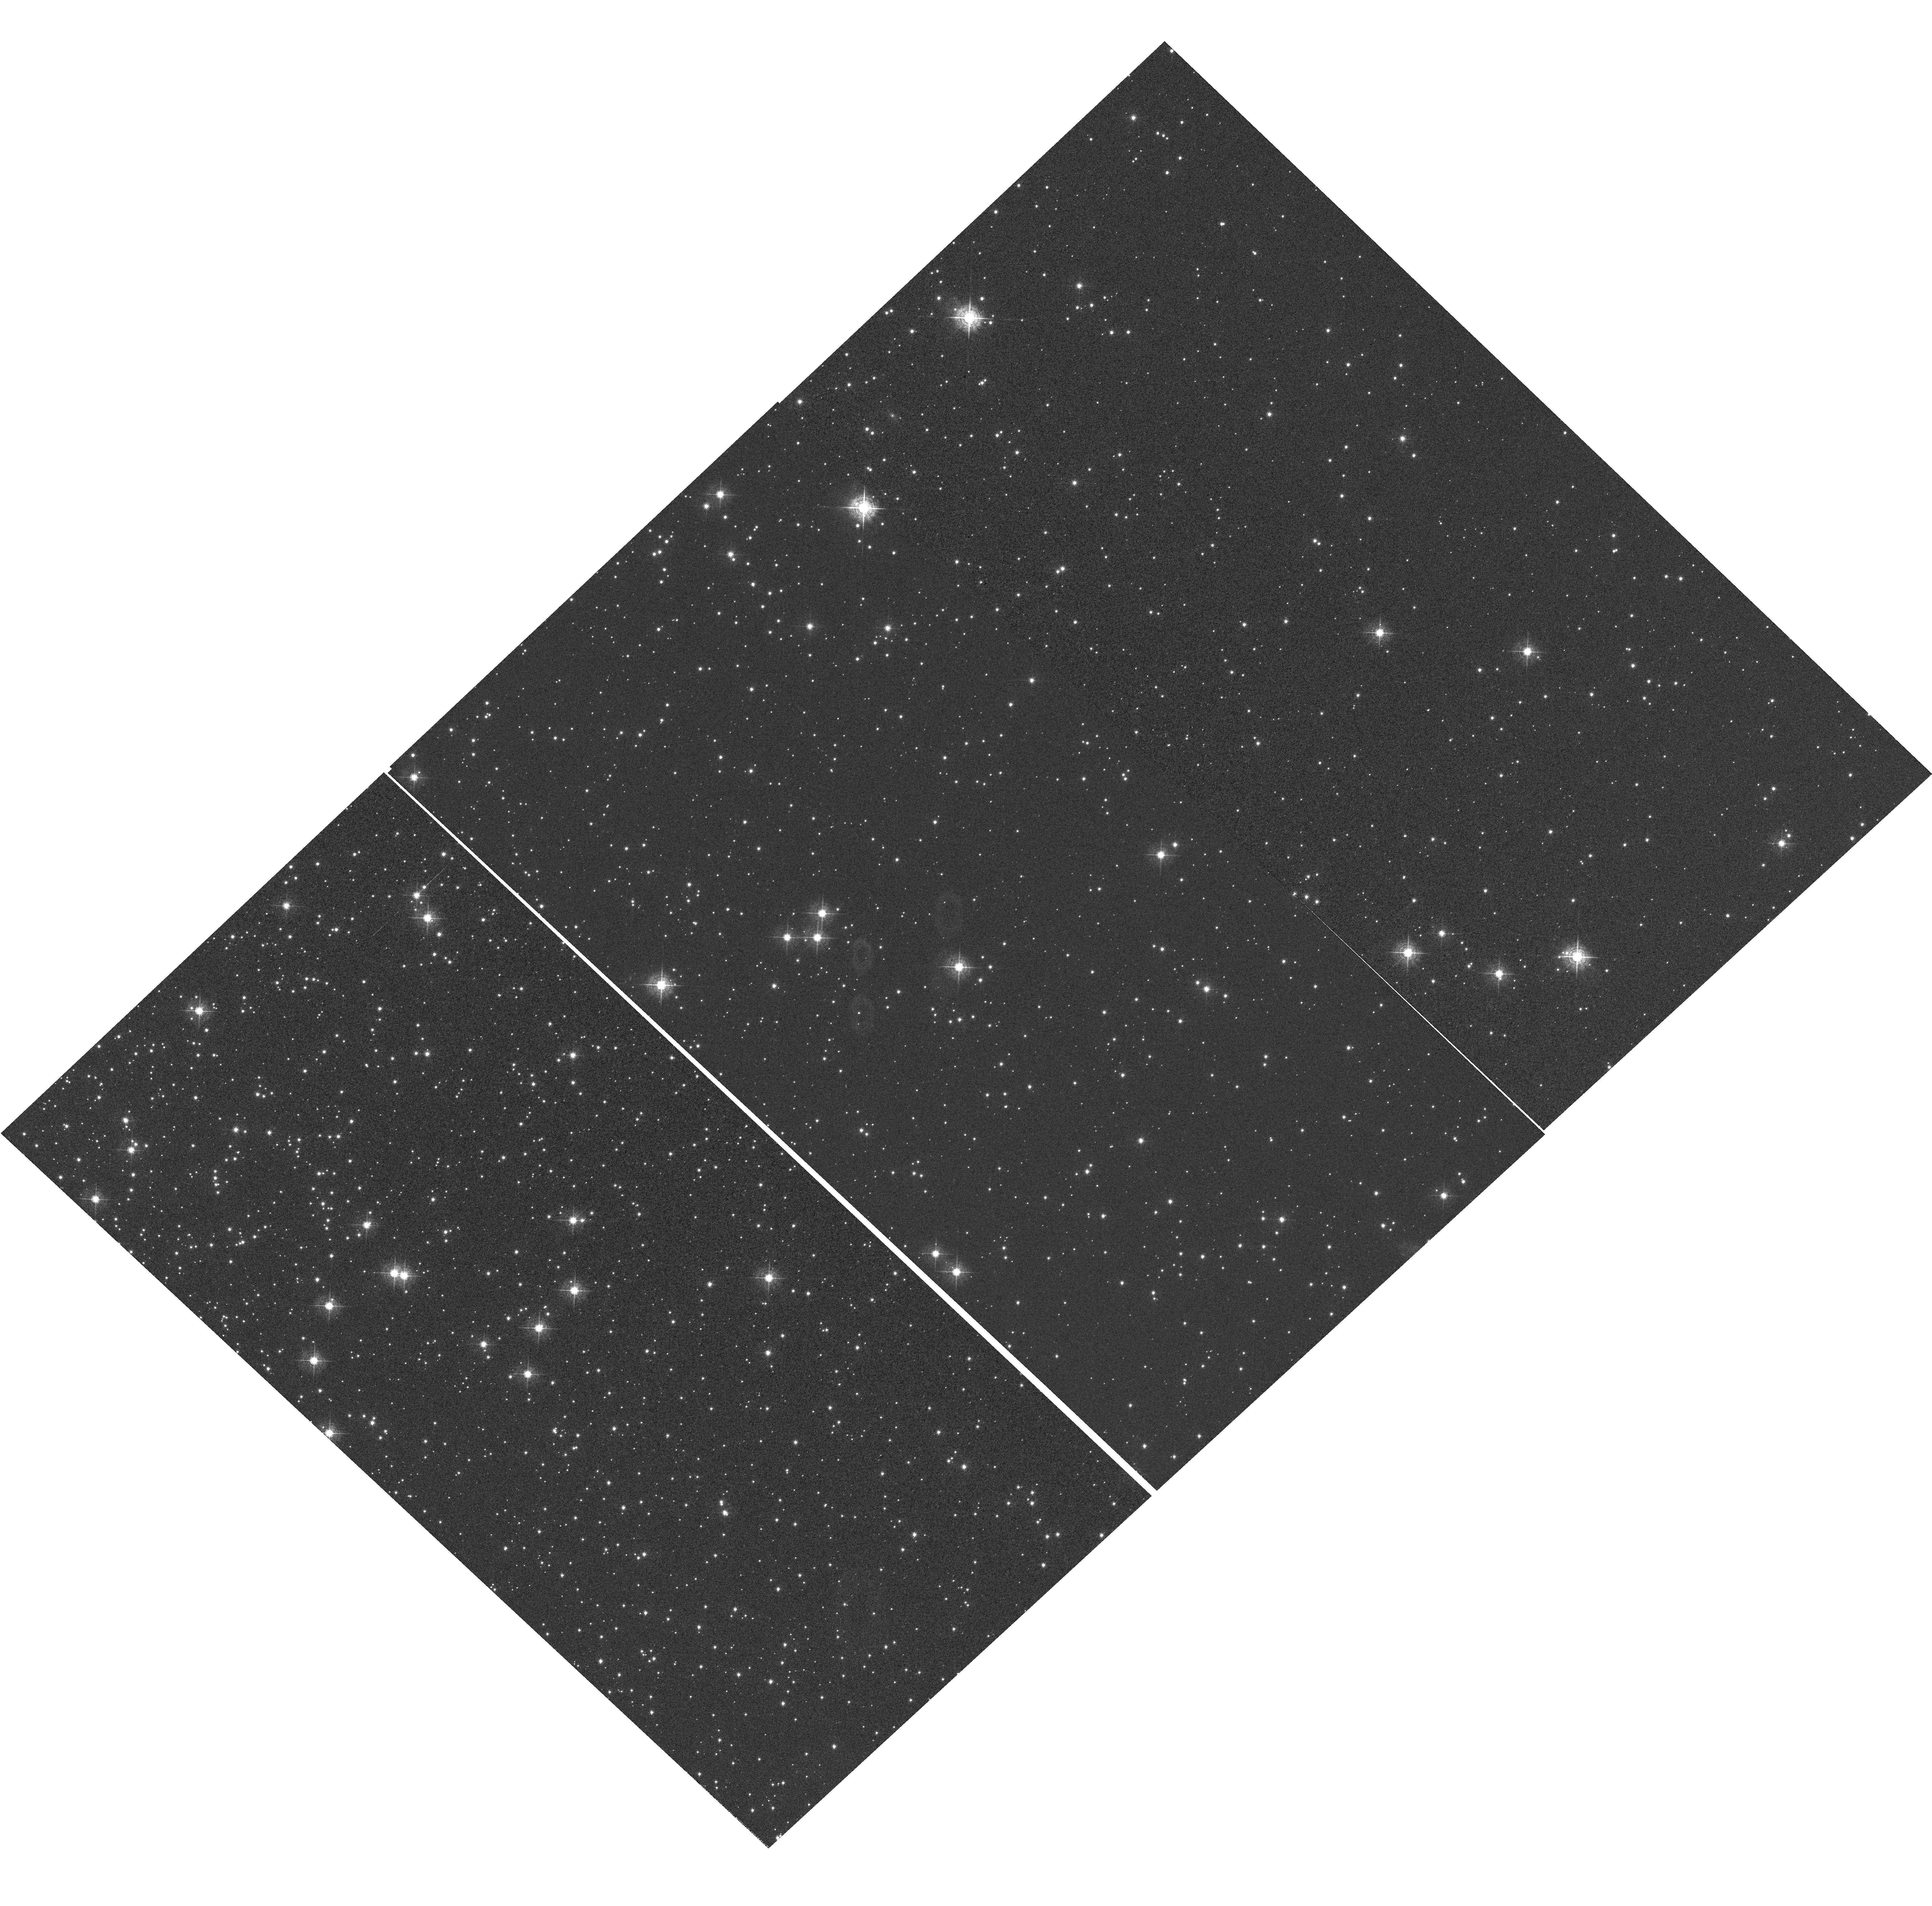
Target: NGC-104
Instrument: WFC3/UVIS
Filter: F502N
Exposure: 1.4 h
Observation ID: hst_13566_04_wfc3_uvis_f502n_ichh04

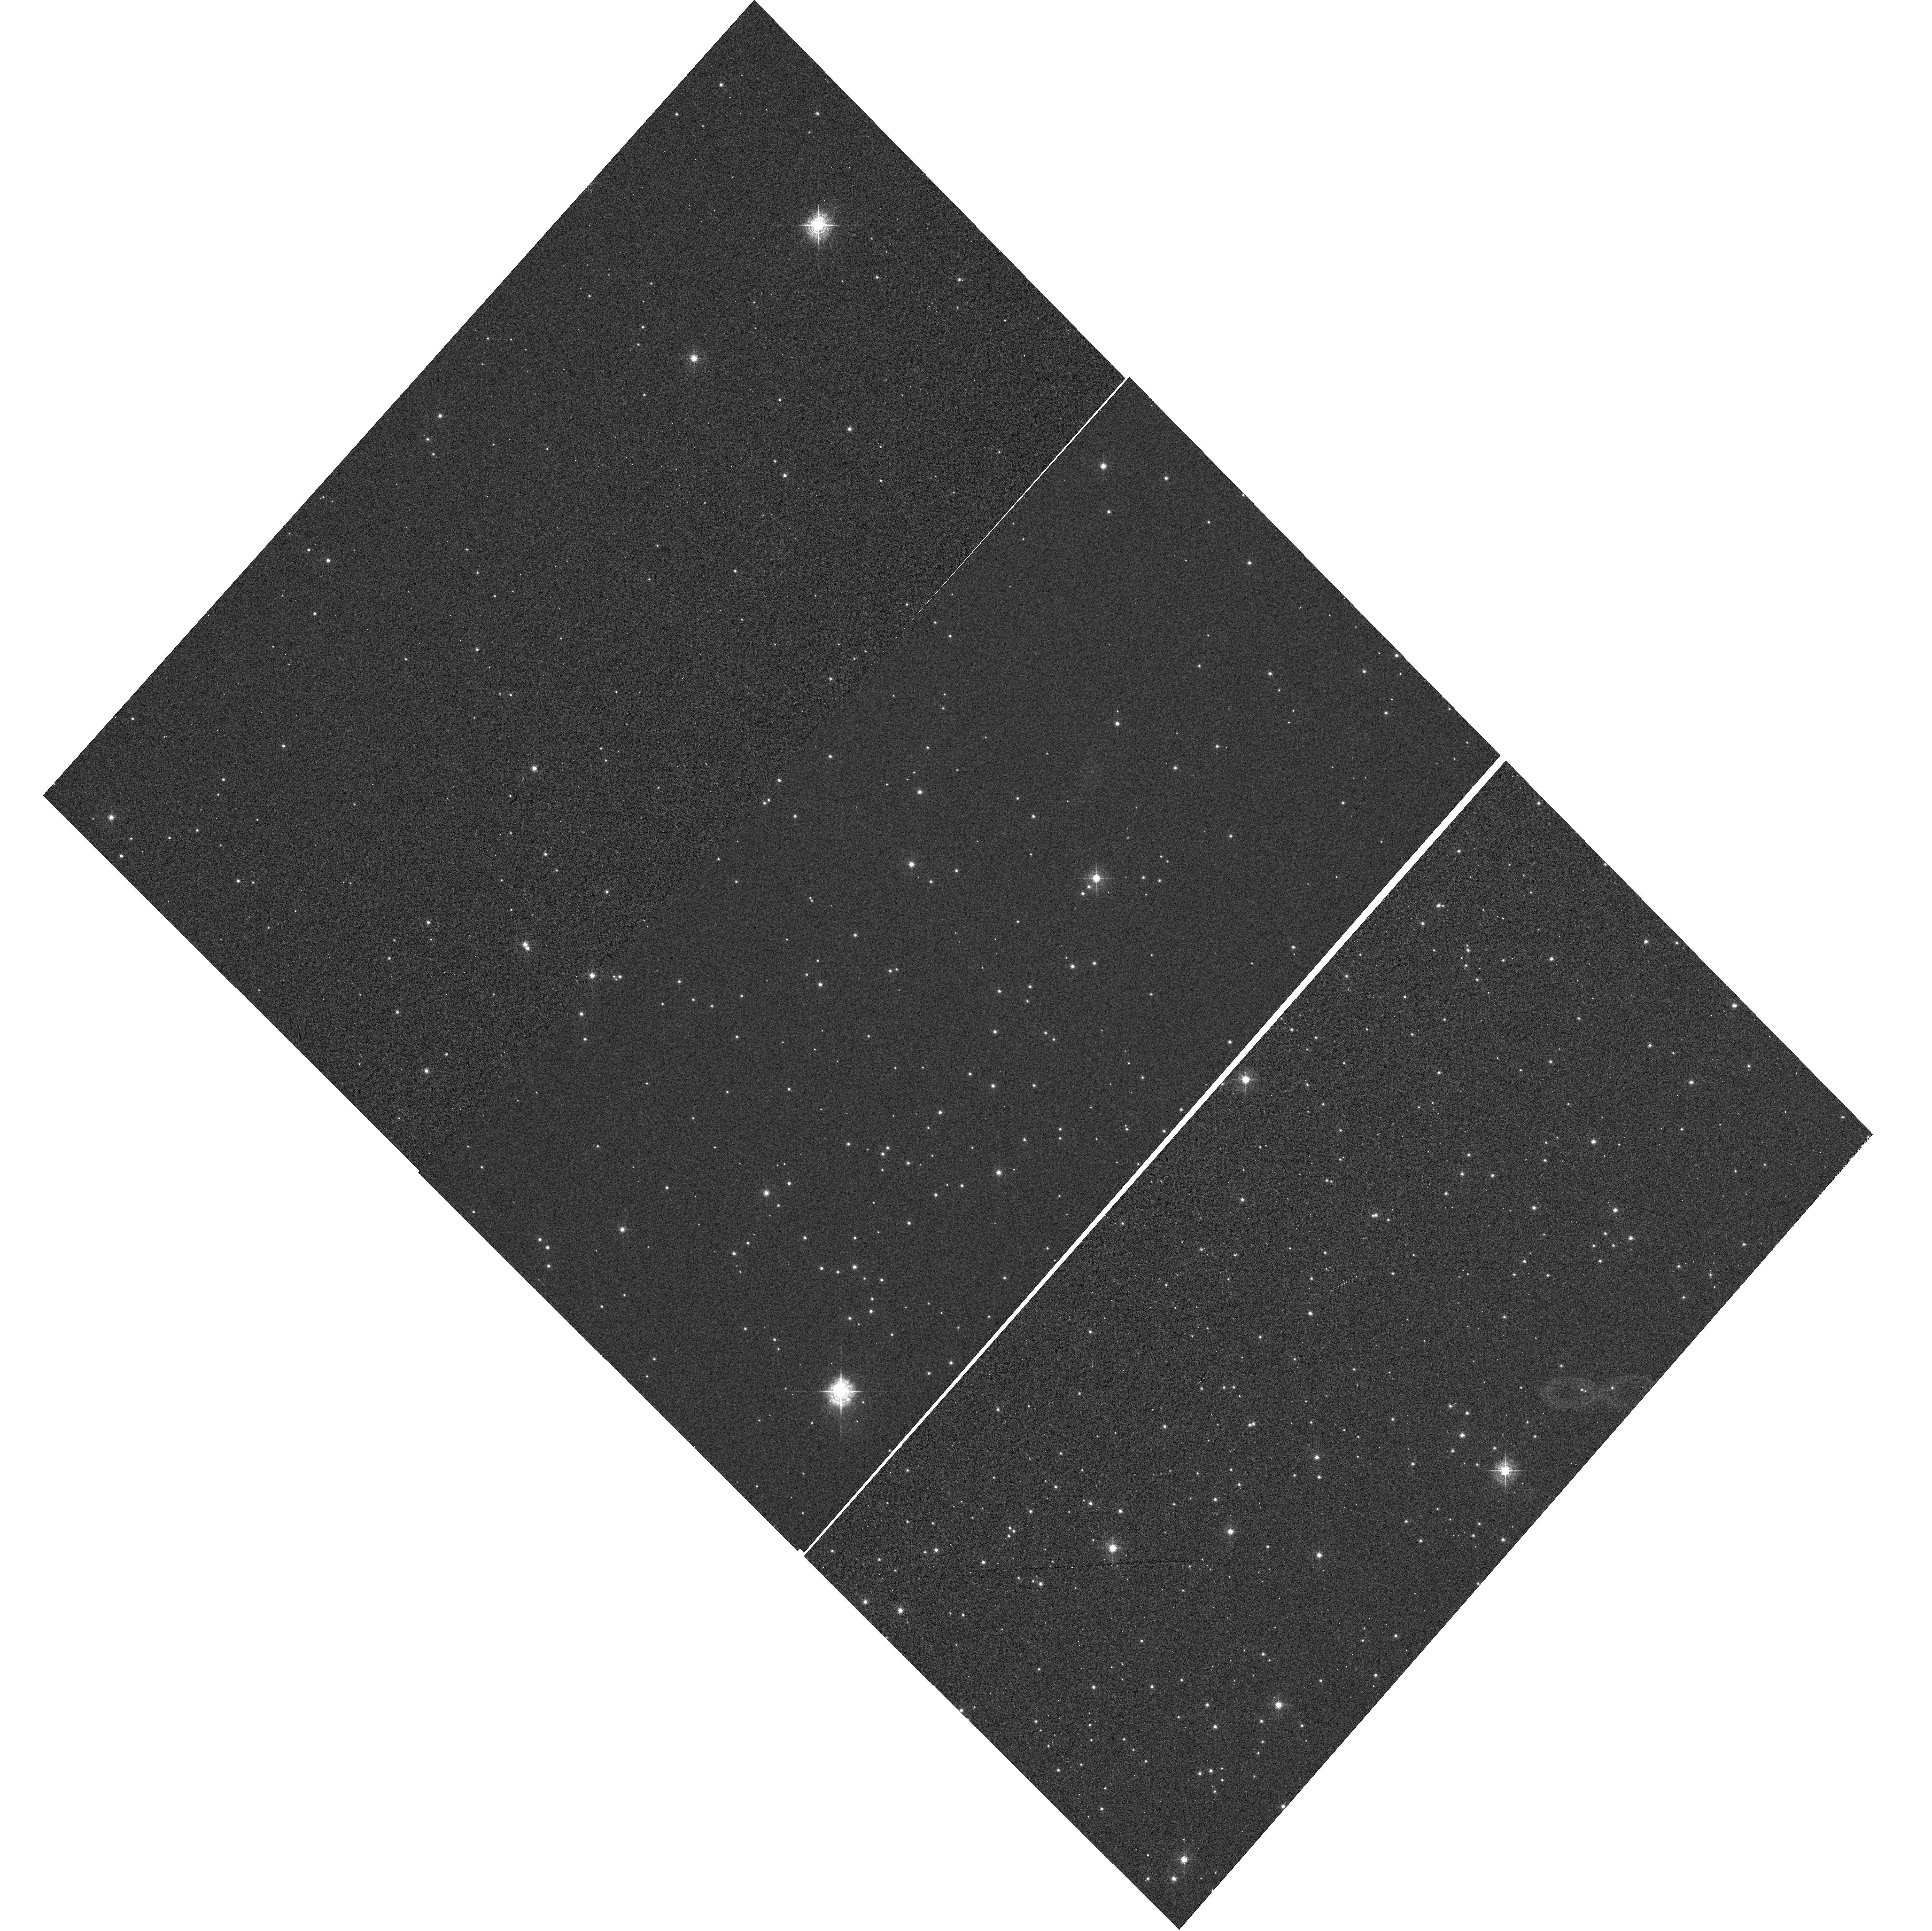
Target: NGC-6791
Instrument: WFC3/UVIS
Filter: F502N
Exposure: 30 min
Observation ID: hst_13566_01_wfc3_uvis_f502n_ichh01

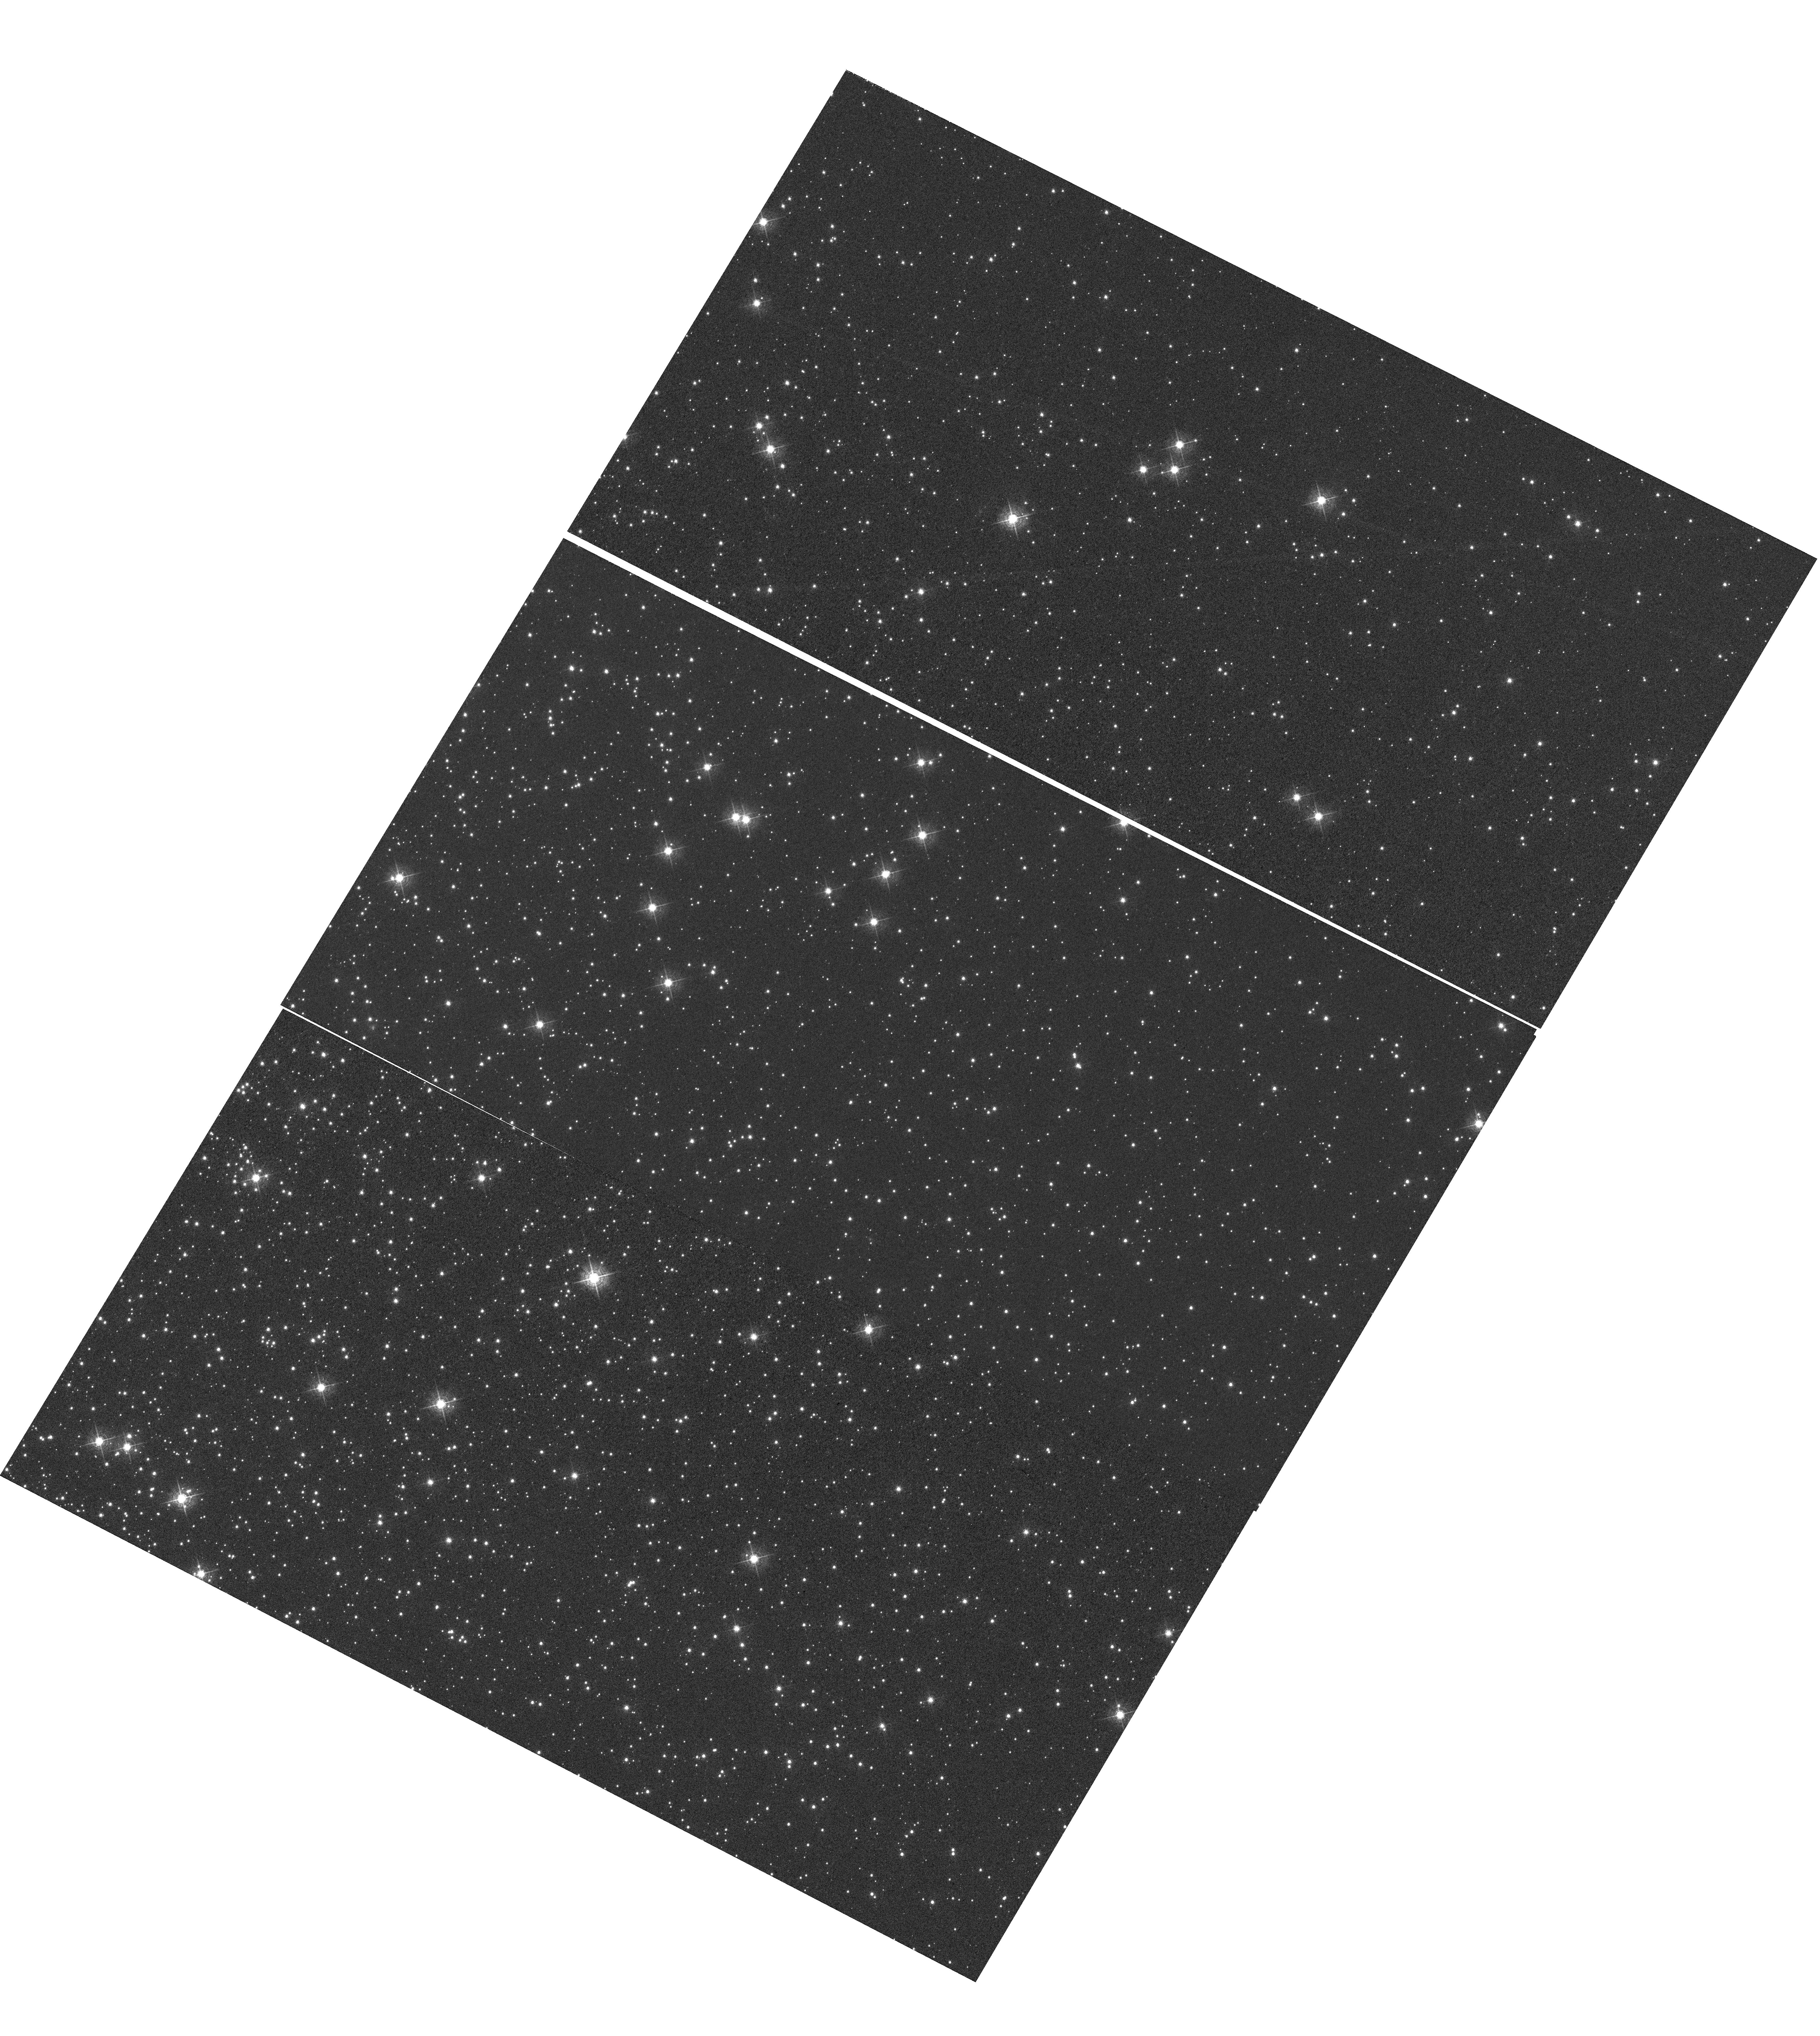
Target: NGC-104
Instrument: WFC3/UVIS
Filter: F502N
Exposure: 1.4 h
Observation ID: hst_13566_02_wfc3_uvis_f502n_ichh02

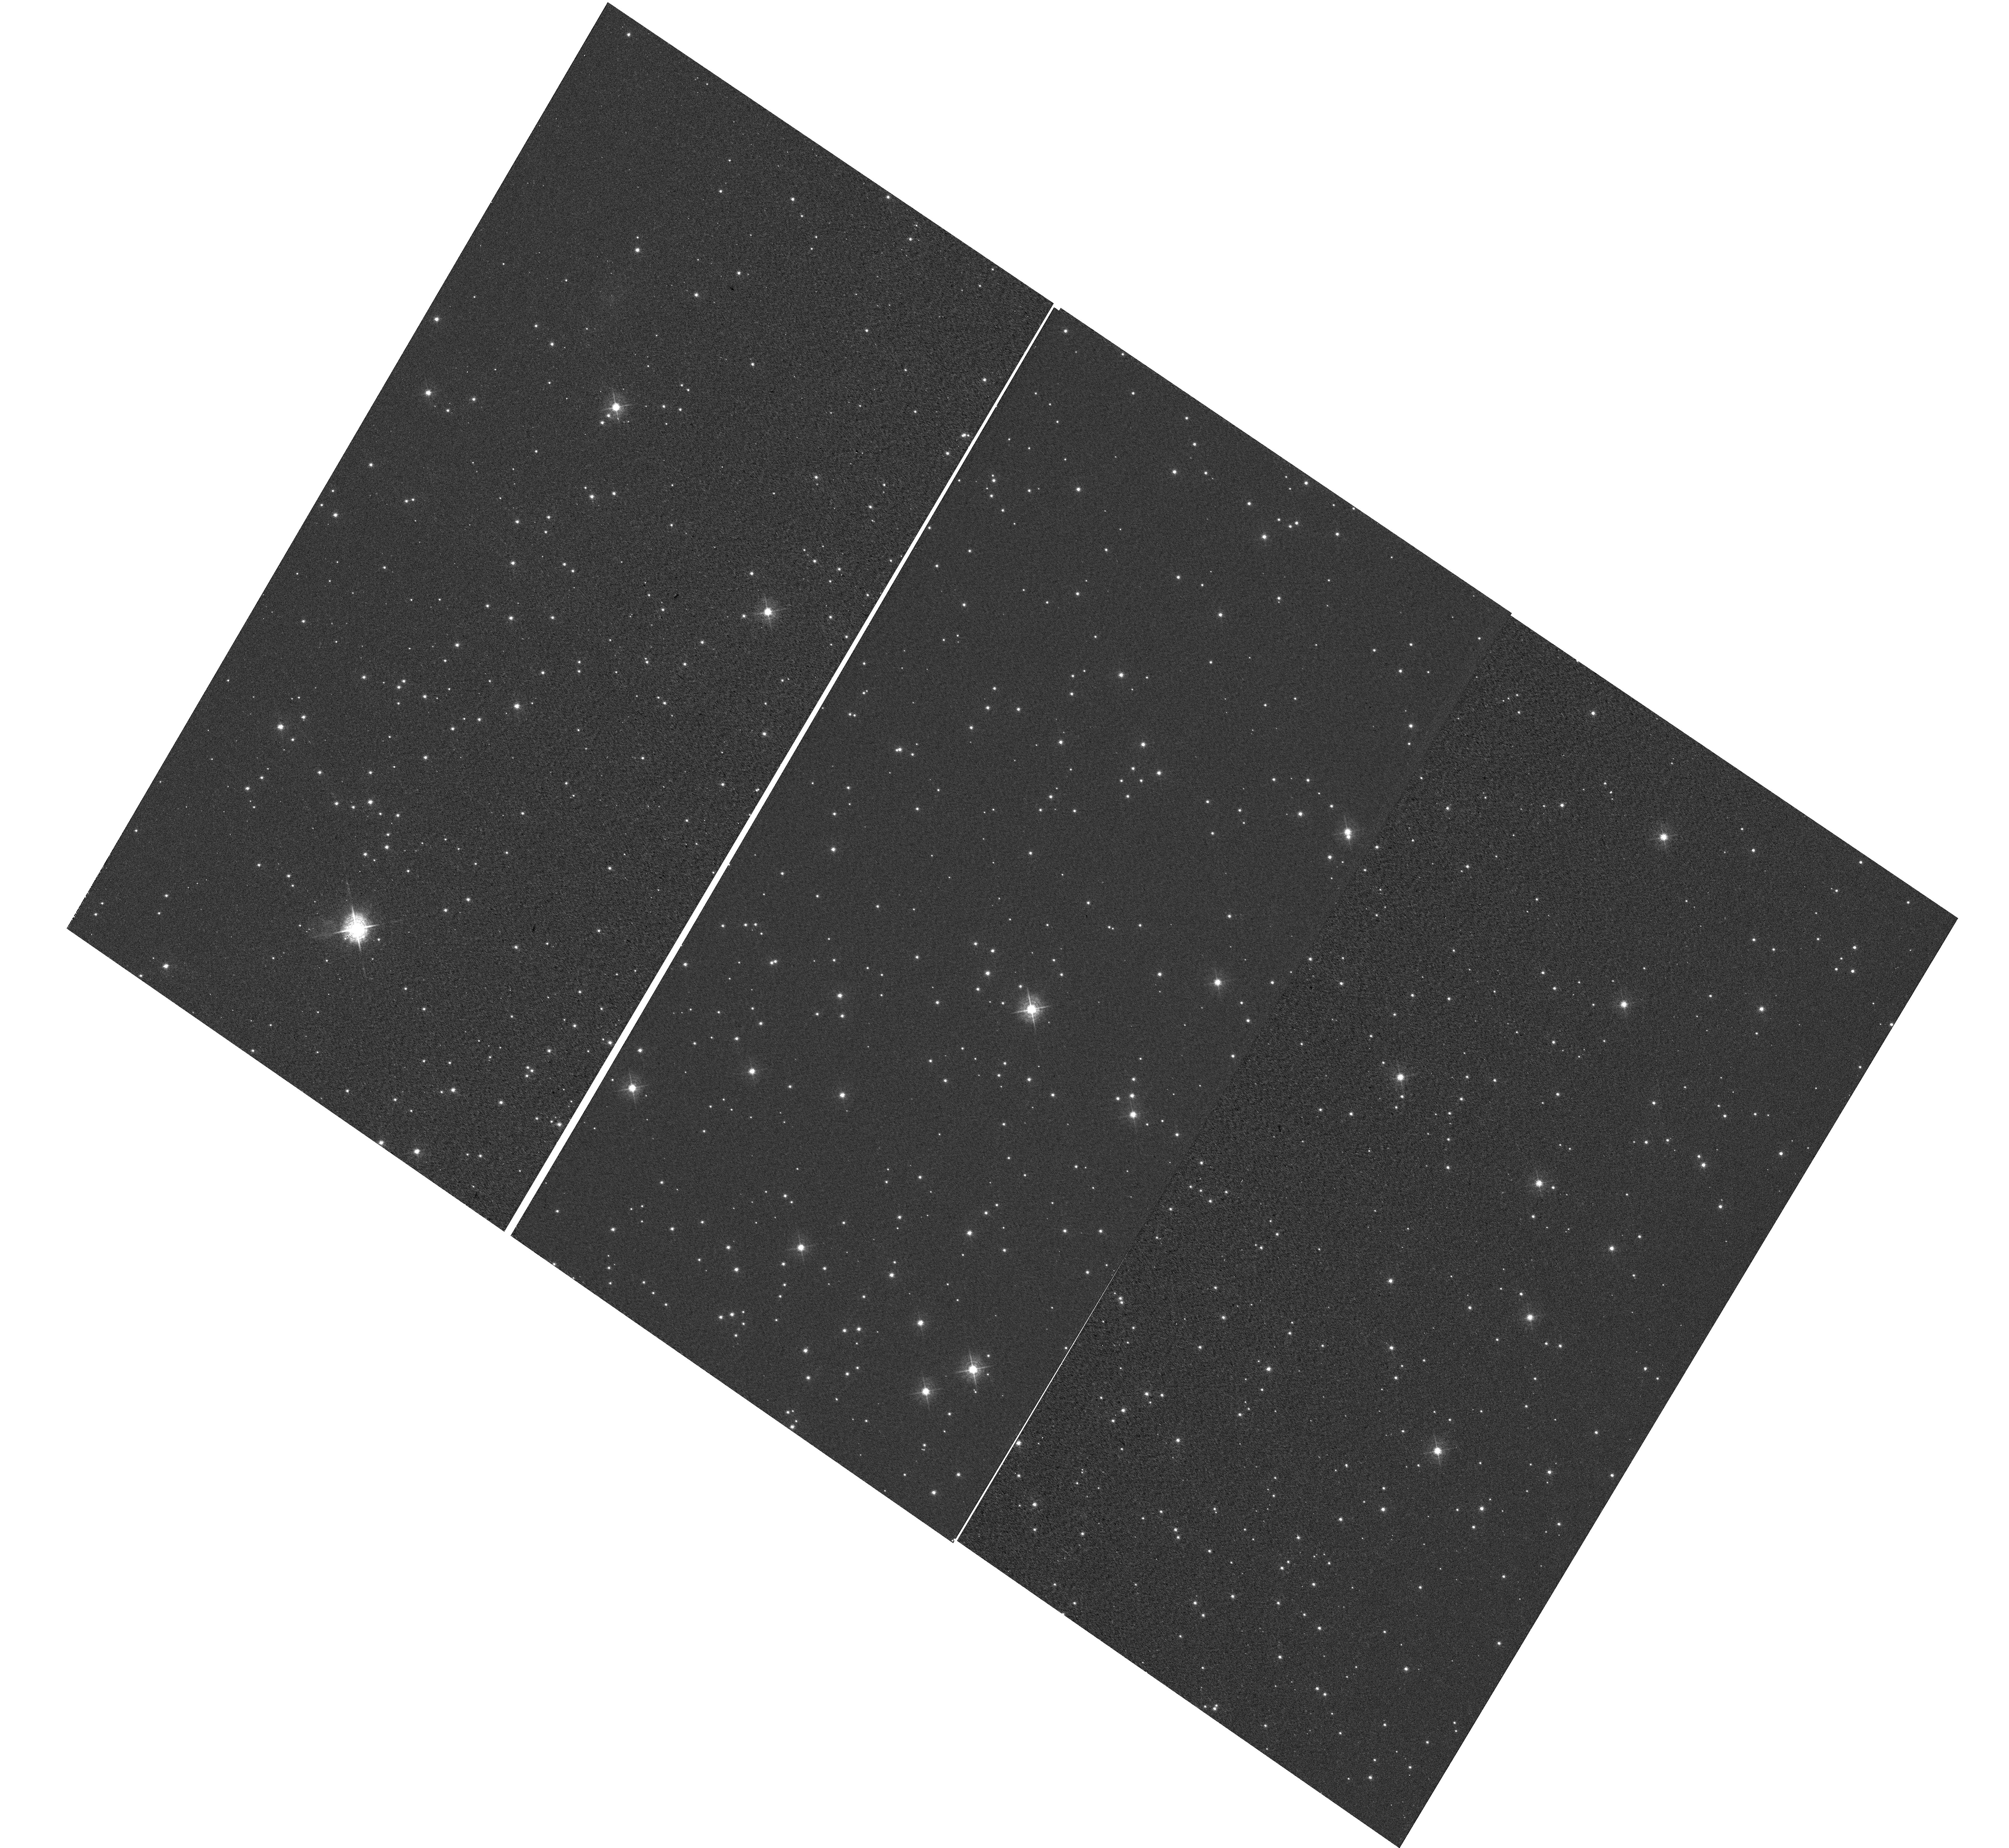
Target: NGC-6791
Instrument: WFC3/UVIS
Filter: F502N
Exposure: 30 min
Observation ID: hst_13566_03_wfc3_uvis_f502n_ichh03

UVIS CTE monitor {star clusters} (PI: Noeske, Kai G.)

This program extends the Cycle 17 to 20 external CTE calibration (CAL/WFC3 IDs 11924, 12379, 12692, 13083) program for WFC3/UVIS over Cycle 21. Targets are (i) the sparse cluster NGC 6791, and (ii) a denser field in 47 Tuc (NGC 104). The latter will provide data to measure the dependence of the CTE on field crowding. Both targets have been observed in previous Cycles and will continue a consistent set of observations to isolate the time evolution of the CTE. 47 Tuc will also provide a consistent comparison between the CTE evolution of WFC3/UVIS and that of ACS/WFC at the same time into the flight, because ACS/WFC CTE data were based on 47 Tuc observations. Additional observations of 47 Tuc over a range of sky backgrounds will provide a wide range of background levels to measure the background dependence of the UVIS CTE. Goals are (i) the continued monitoring of the time evolution of the WFC3/UVIS CTE, (ii) establishing the detector X, Y dependence of the CTE, (iii) CTE dependence on the source flux and the background level, (iv) an improved CTE correction model and (v) a test of the Anderson et al. pixel-based CTE correction algorithm, based on these measurements. These goals include CTE effects on both photometry and astrometry.